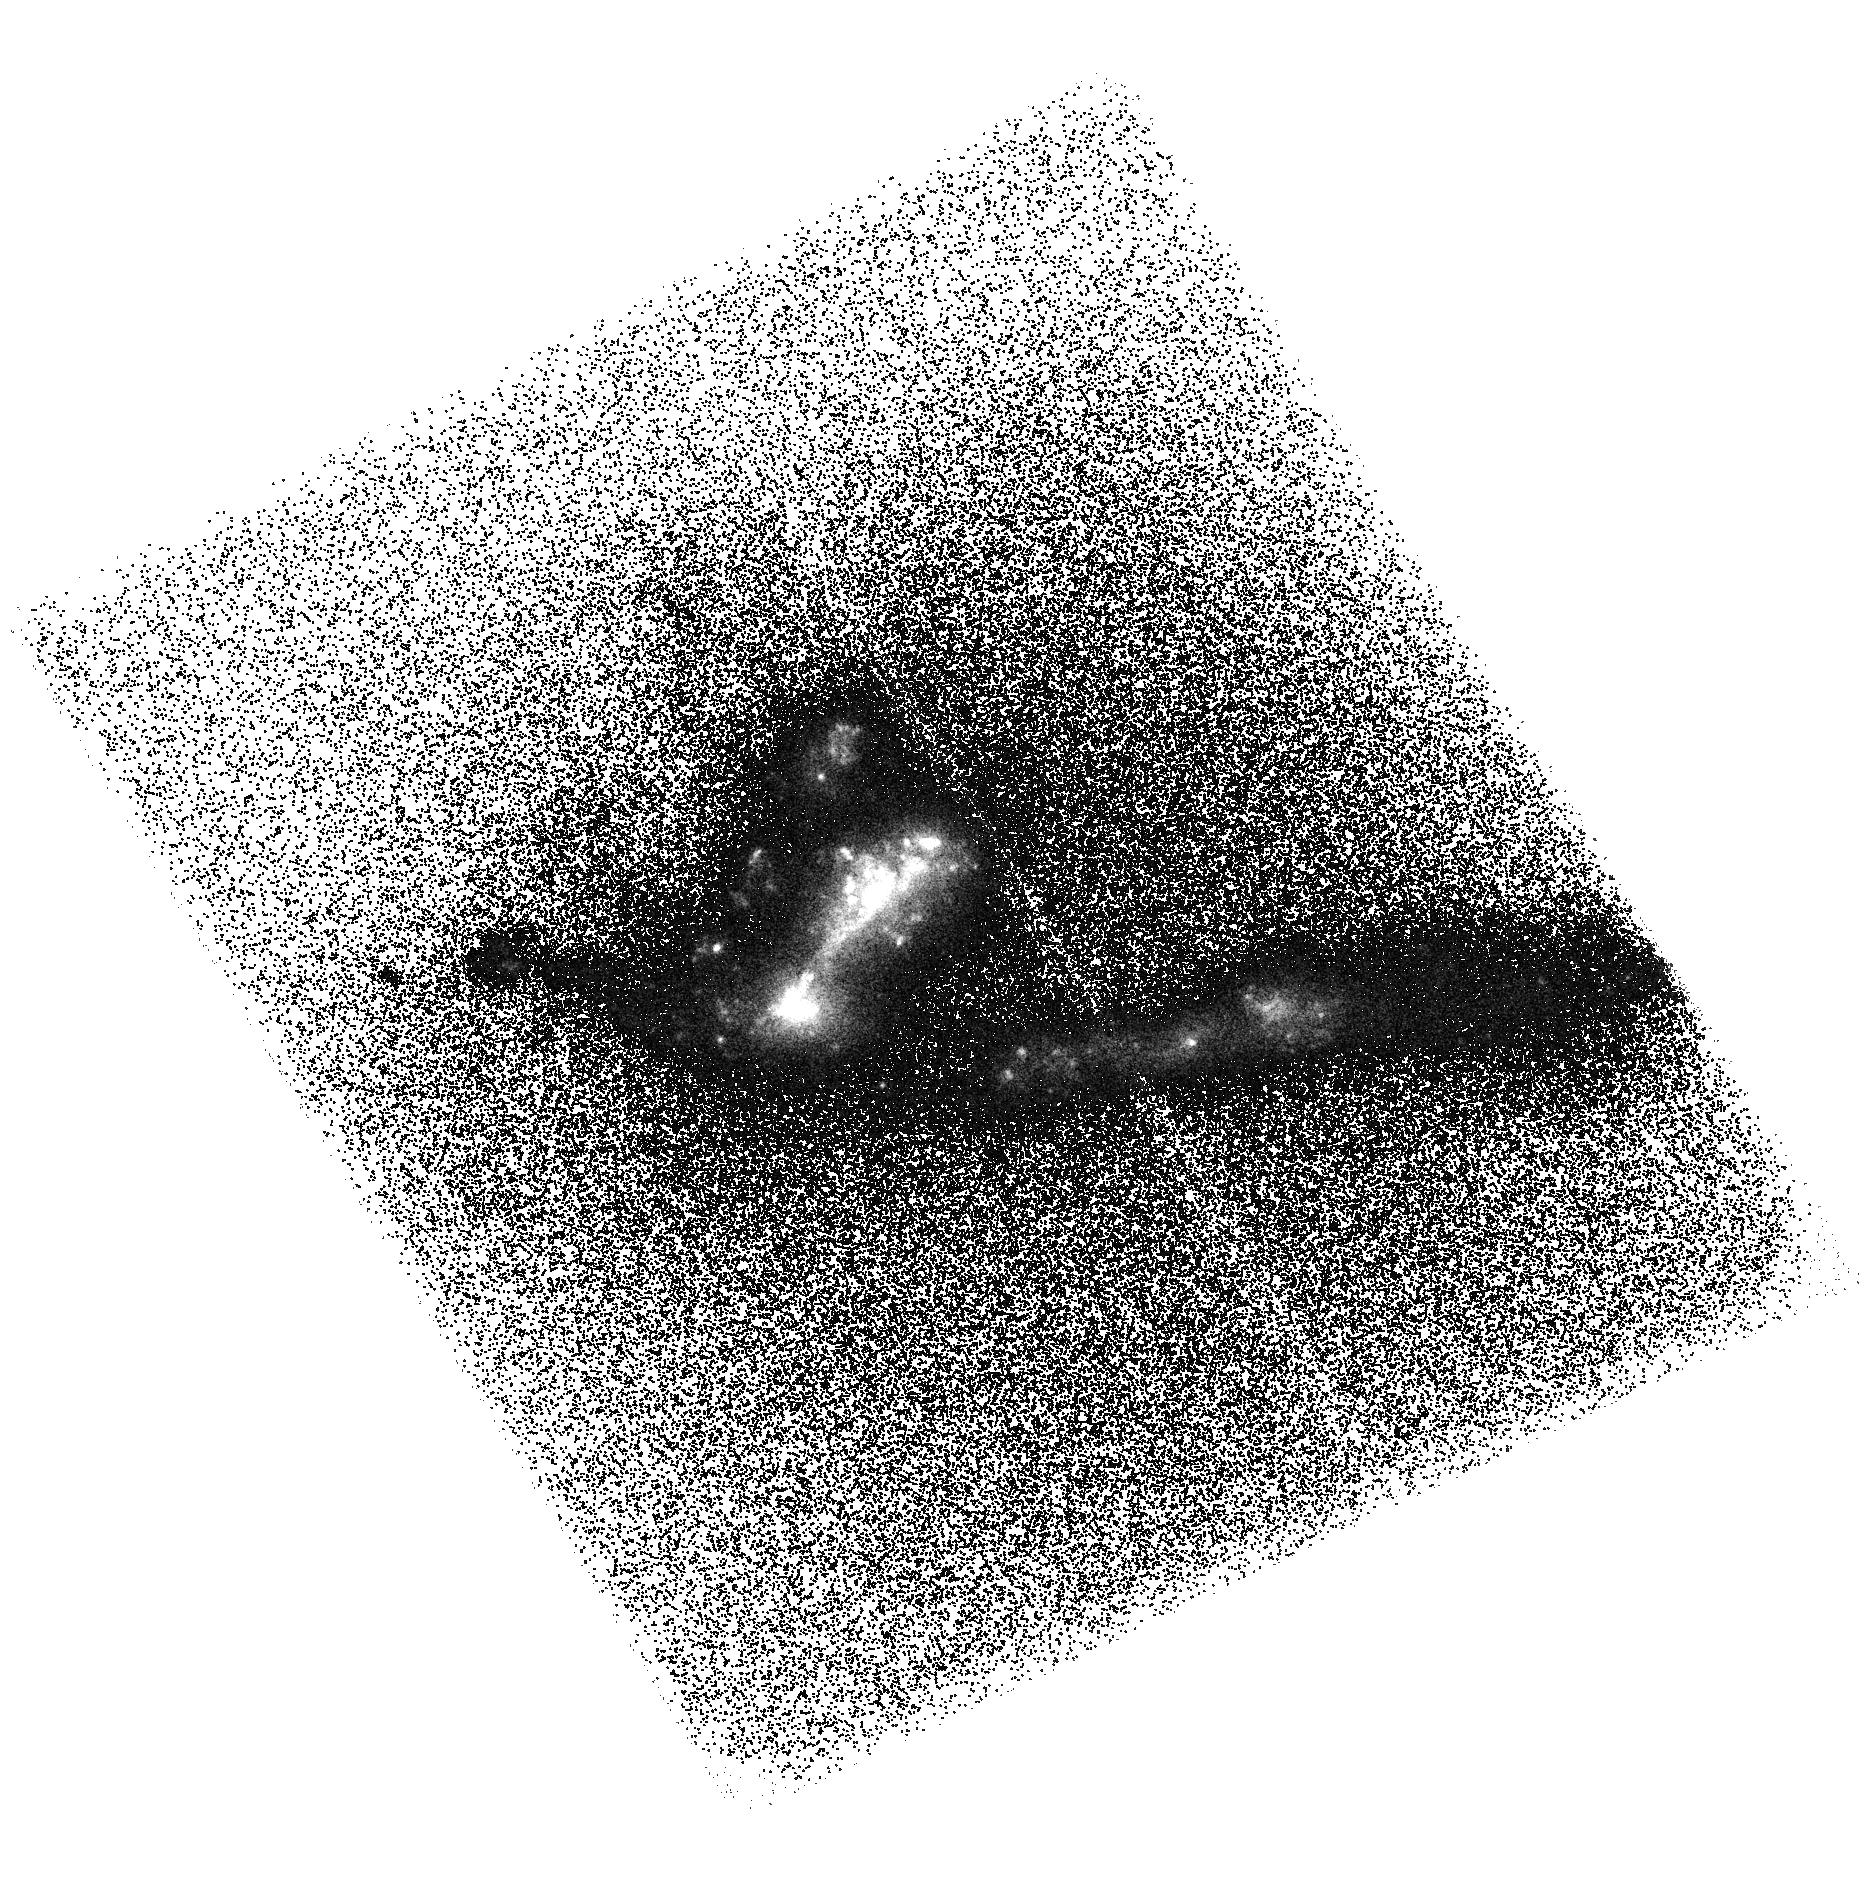
Target: J130728.45+542652.. Instrument: ACS/SBC. Filter: F150LP. Exposure: 44 min. Observation ID: hst_11110_08_acs_sbc_f150lp_j9zp08

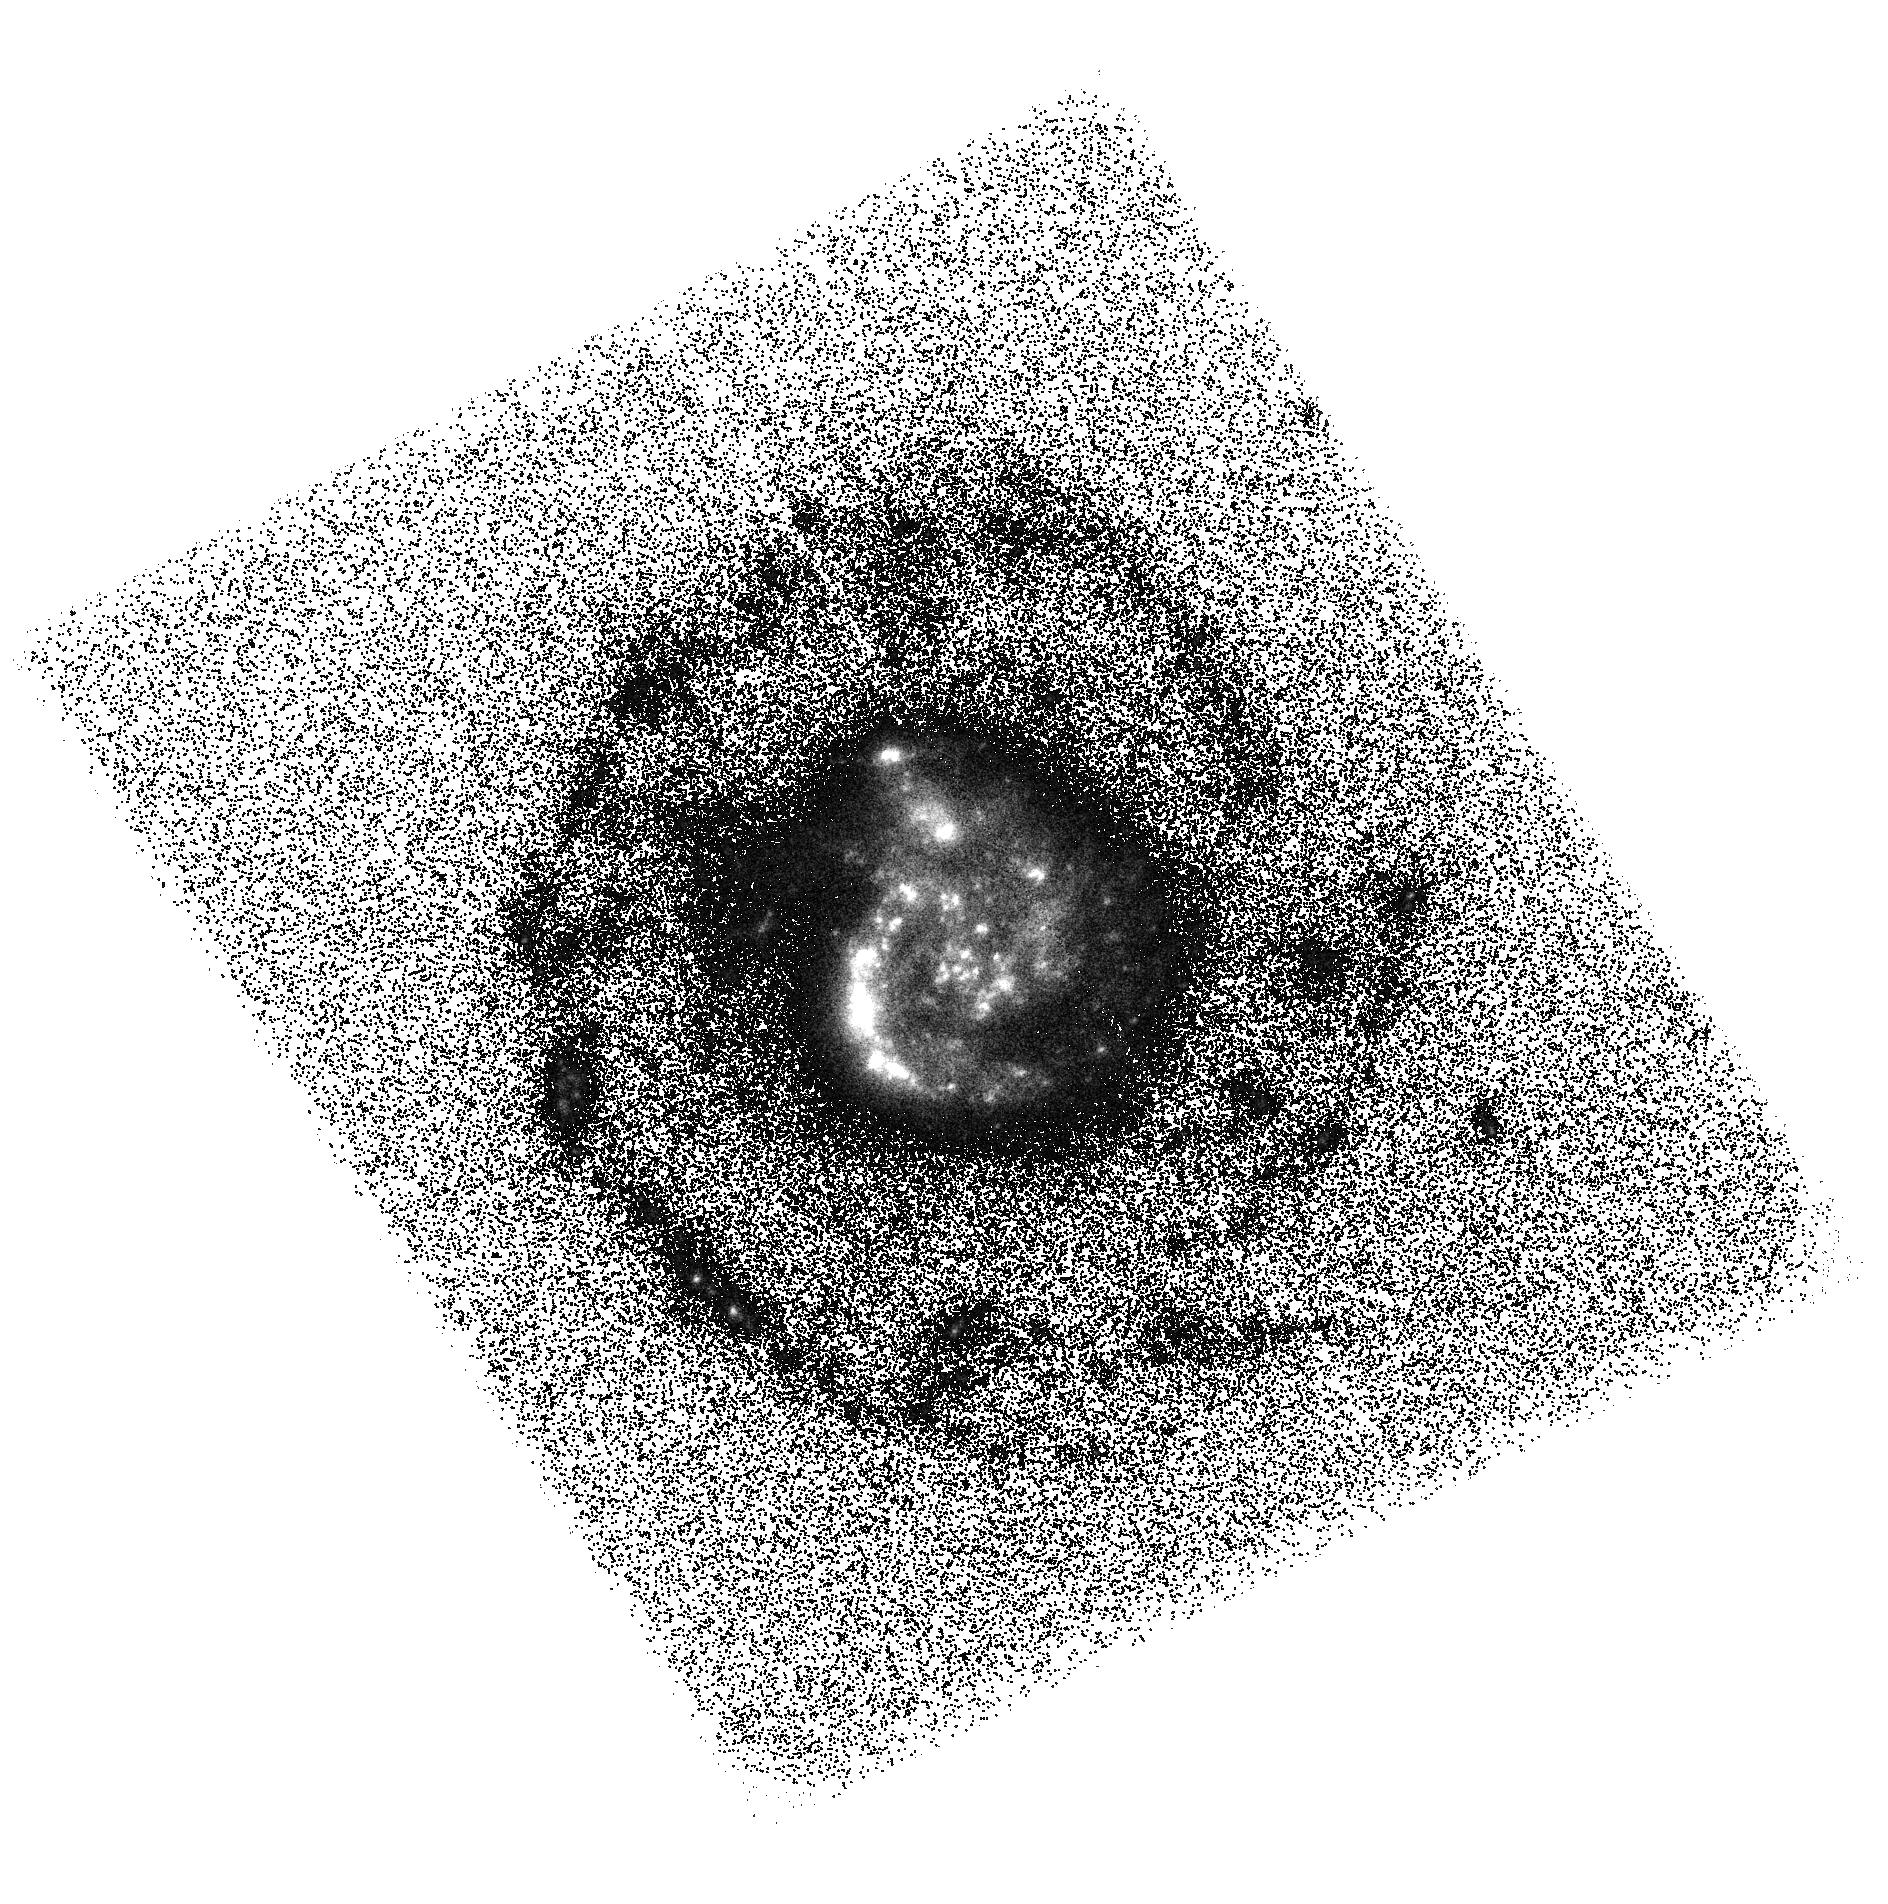
Target: J132109.07+590605.. Instrument: ACS/SBC. Filter: F140LP. Exposure: 44 min. Observation ID: hst_11110_14_acs_sbc_f140lp_j9zp14

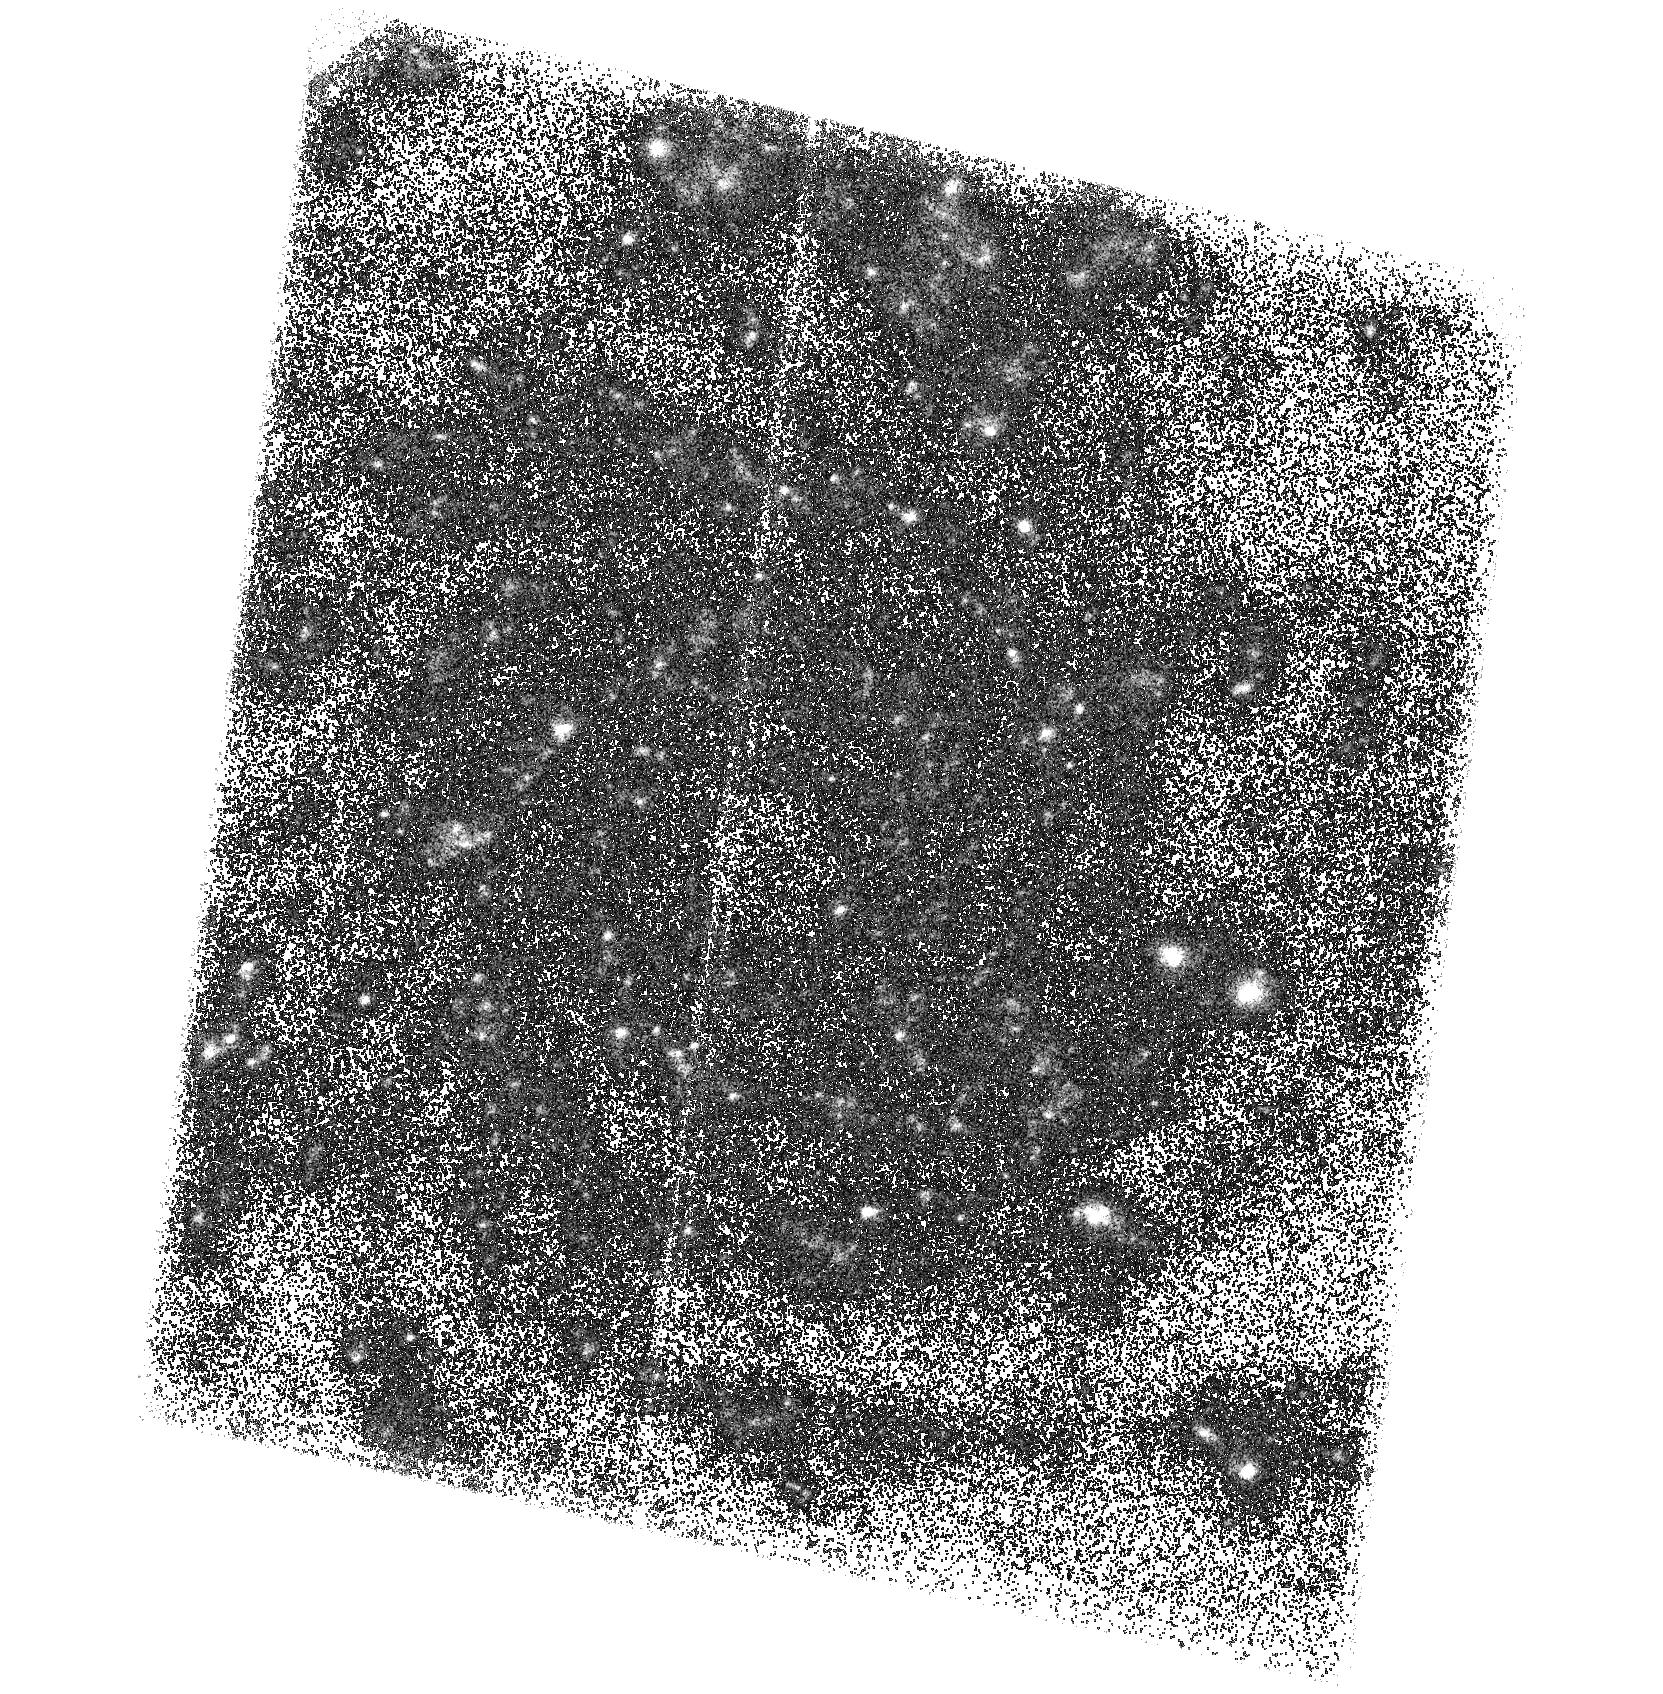
Target: J092238.18+605155.. Instrument: ACS/SBC. Filter: F140LP. Exposure: 45 min. Observation ID: hst_11110_05_acs_sbc_f140lp_j9zp05

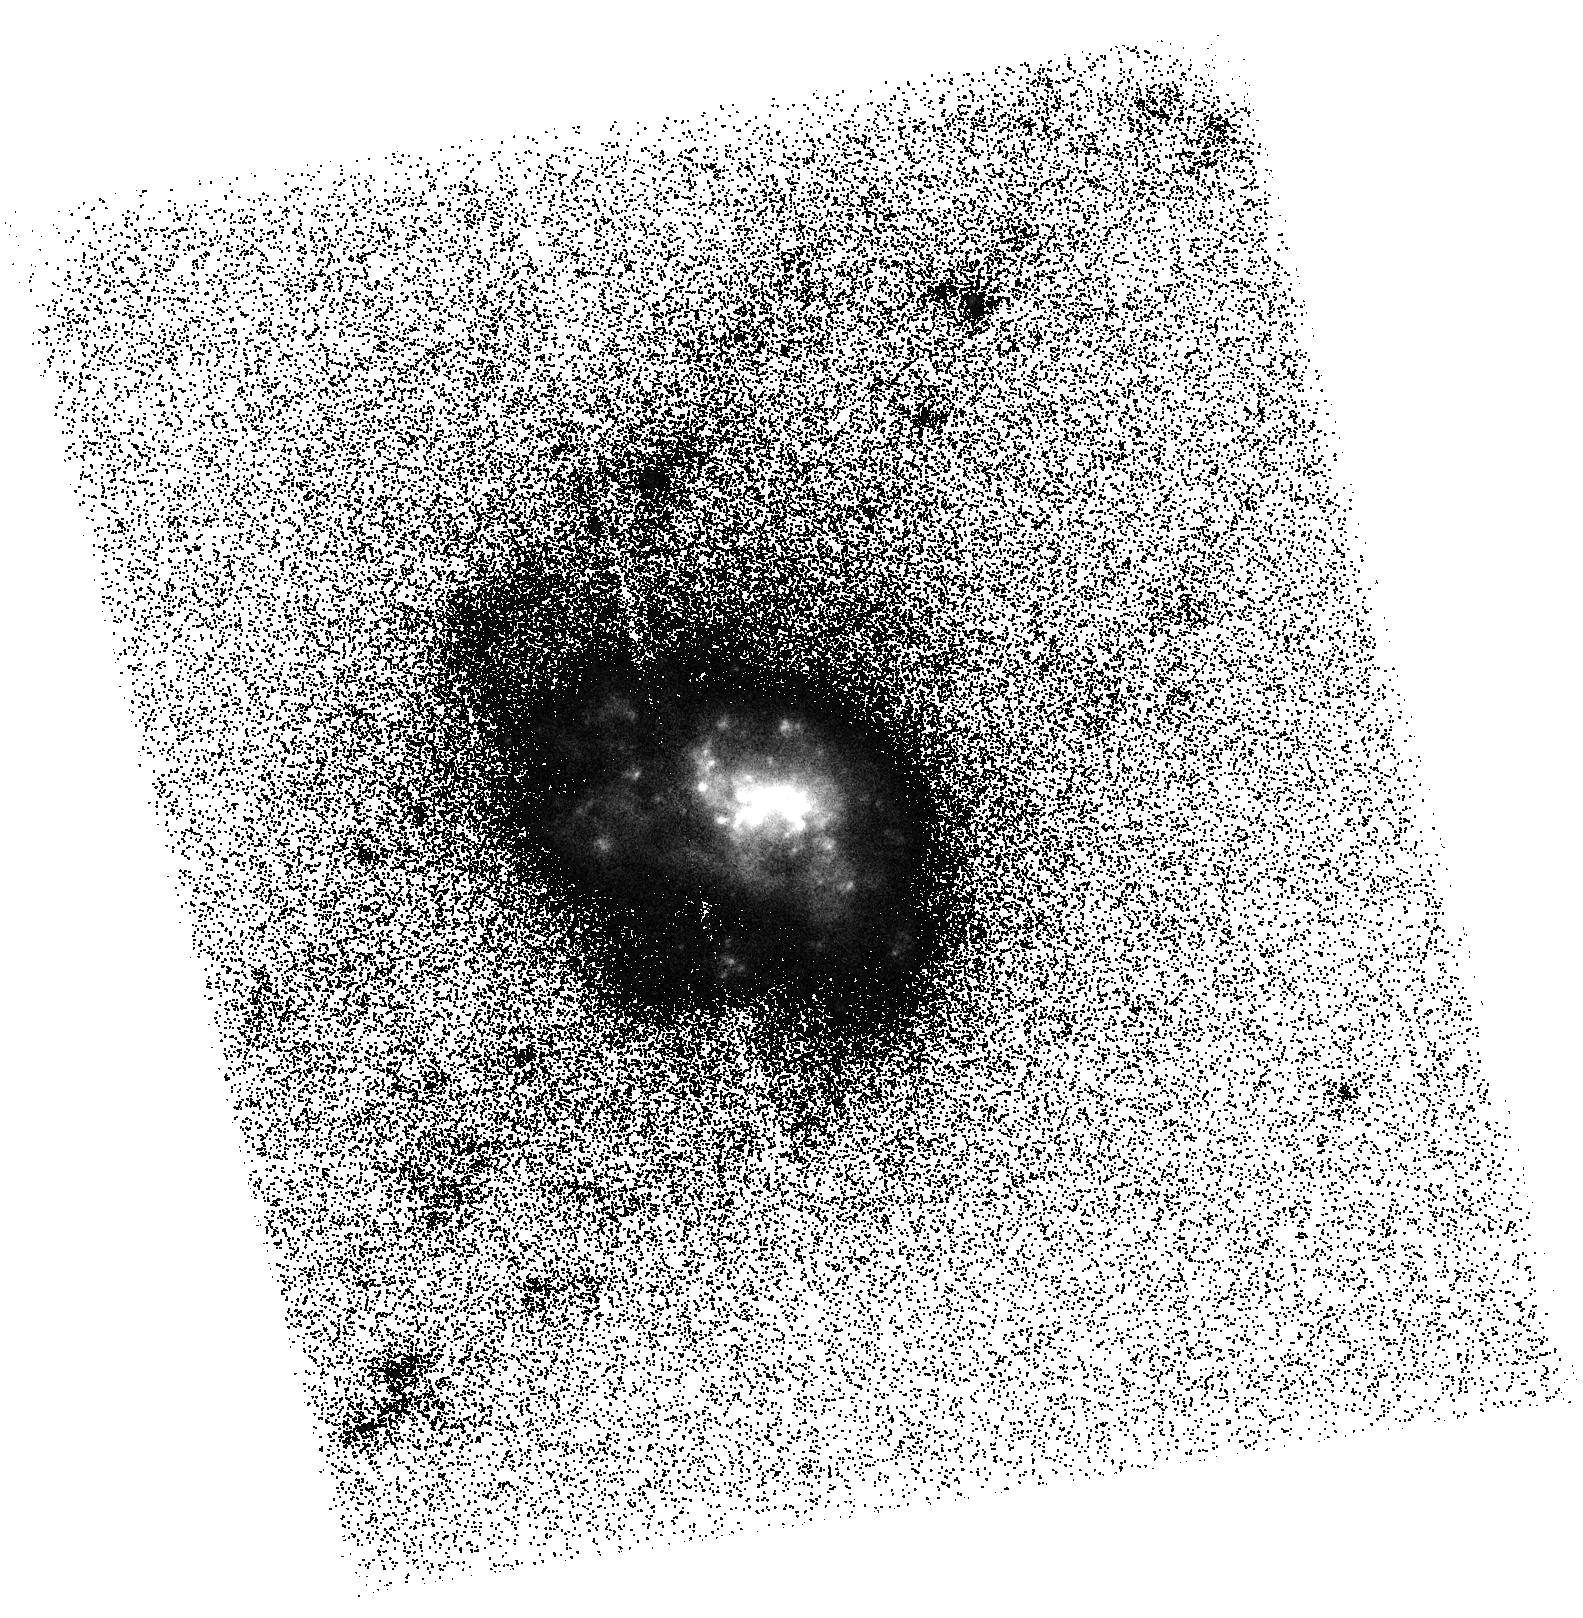
Target: J104351.47+554542.. Instrument: ACS/SBC. Filter: F140LP. Exposure: 44 min. Observation ID: hst_11110_15_acs_sbc_f140lp_j9zp15

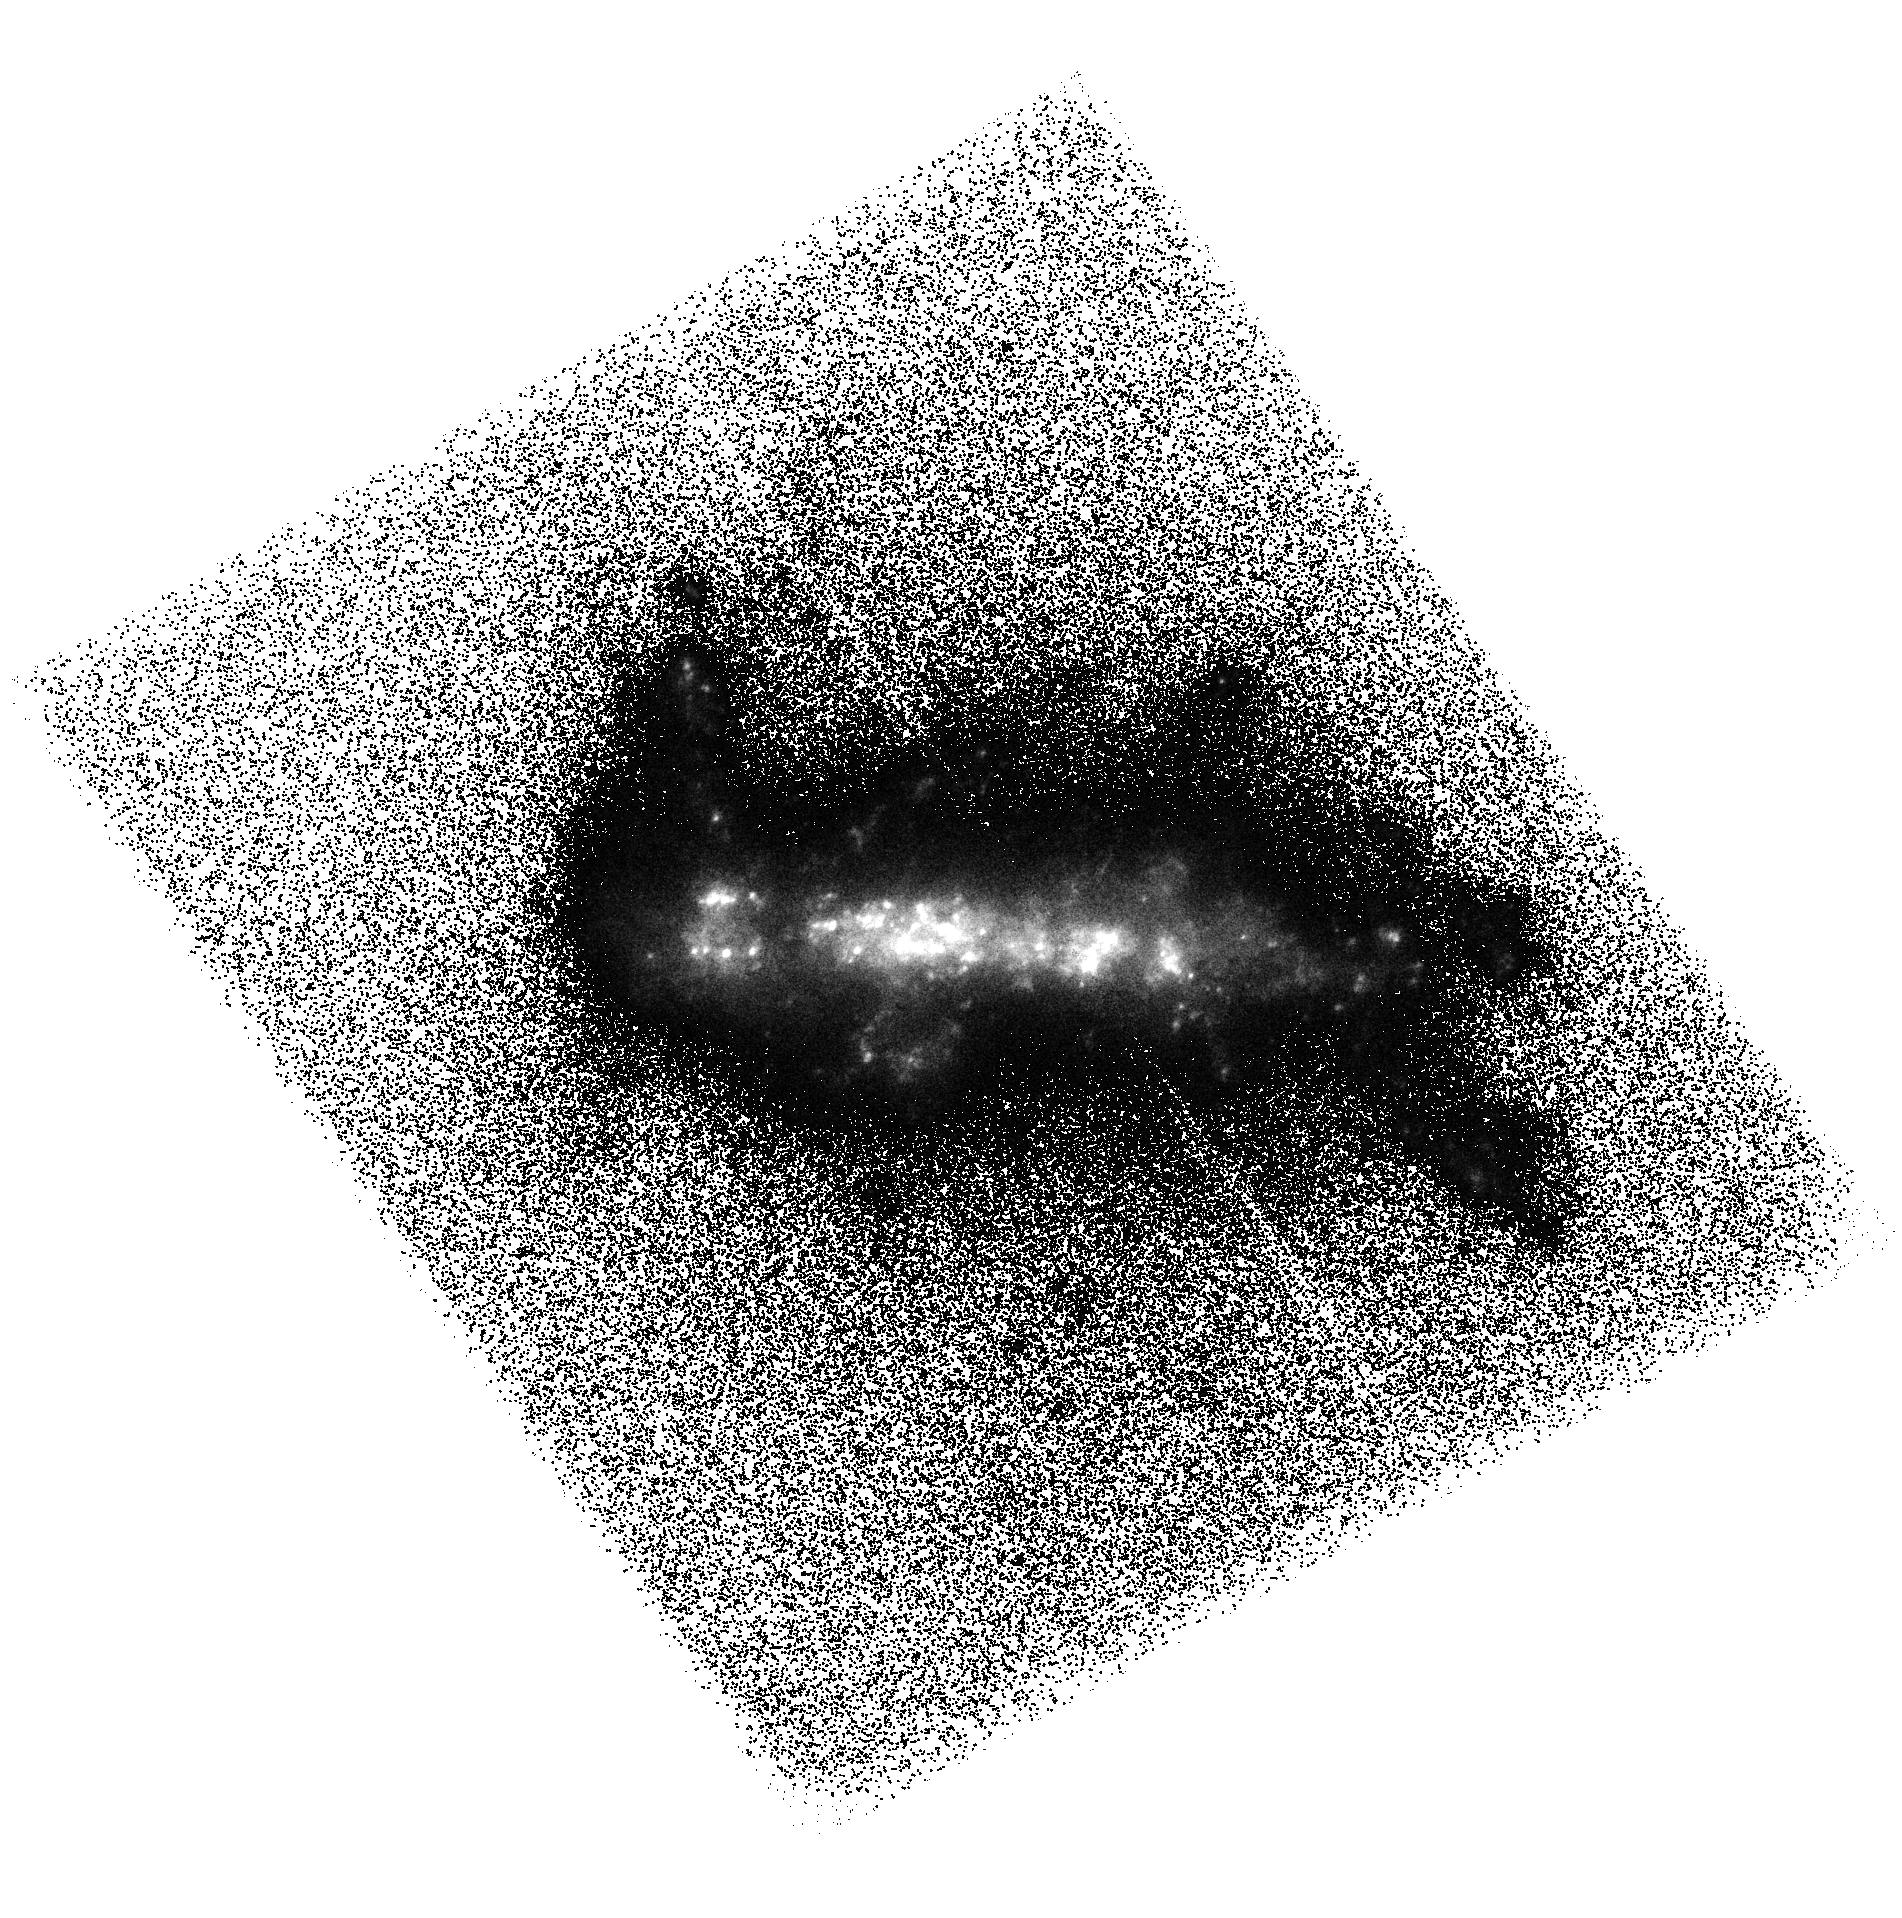
Target: J132553.81+571516.. Instrument: ACS/SBC. Filter: F140LP. Exposure: 44 min. Observation ID: hst_11110_01_acs_sbc_f140lp_j9zp01

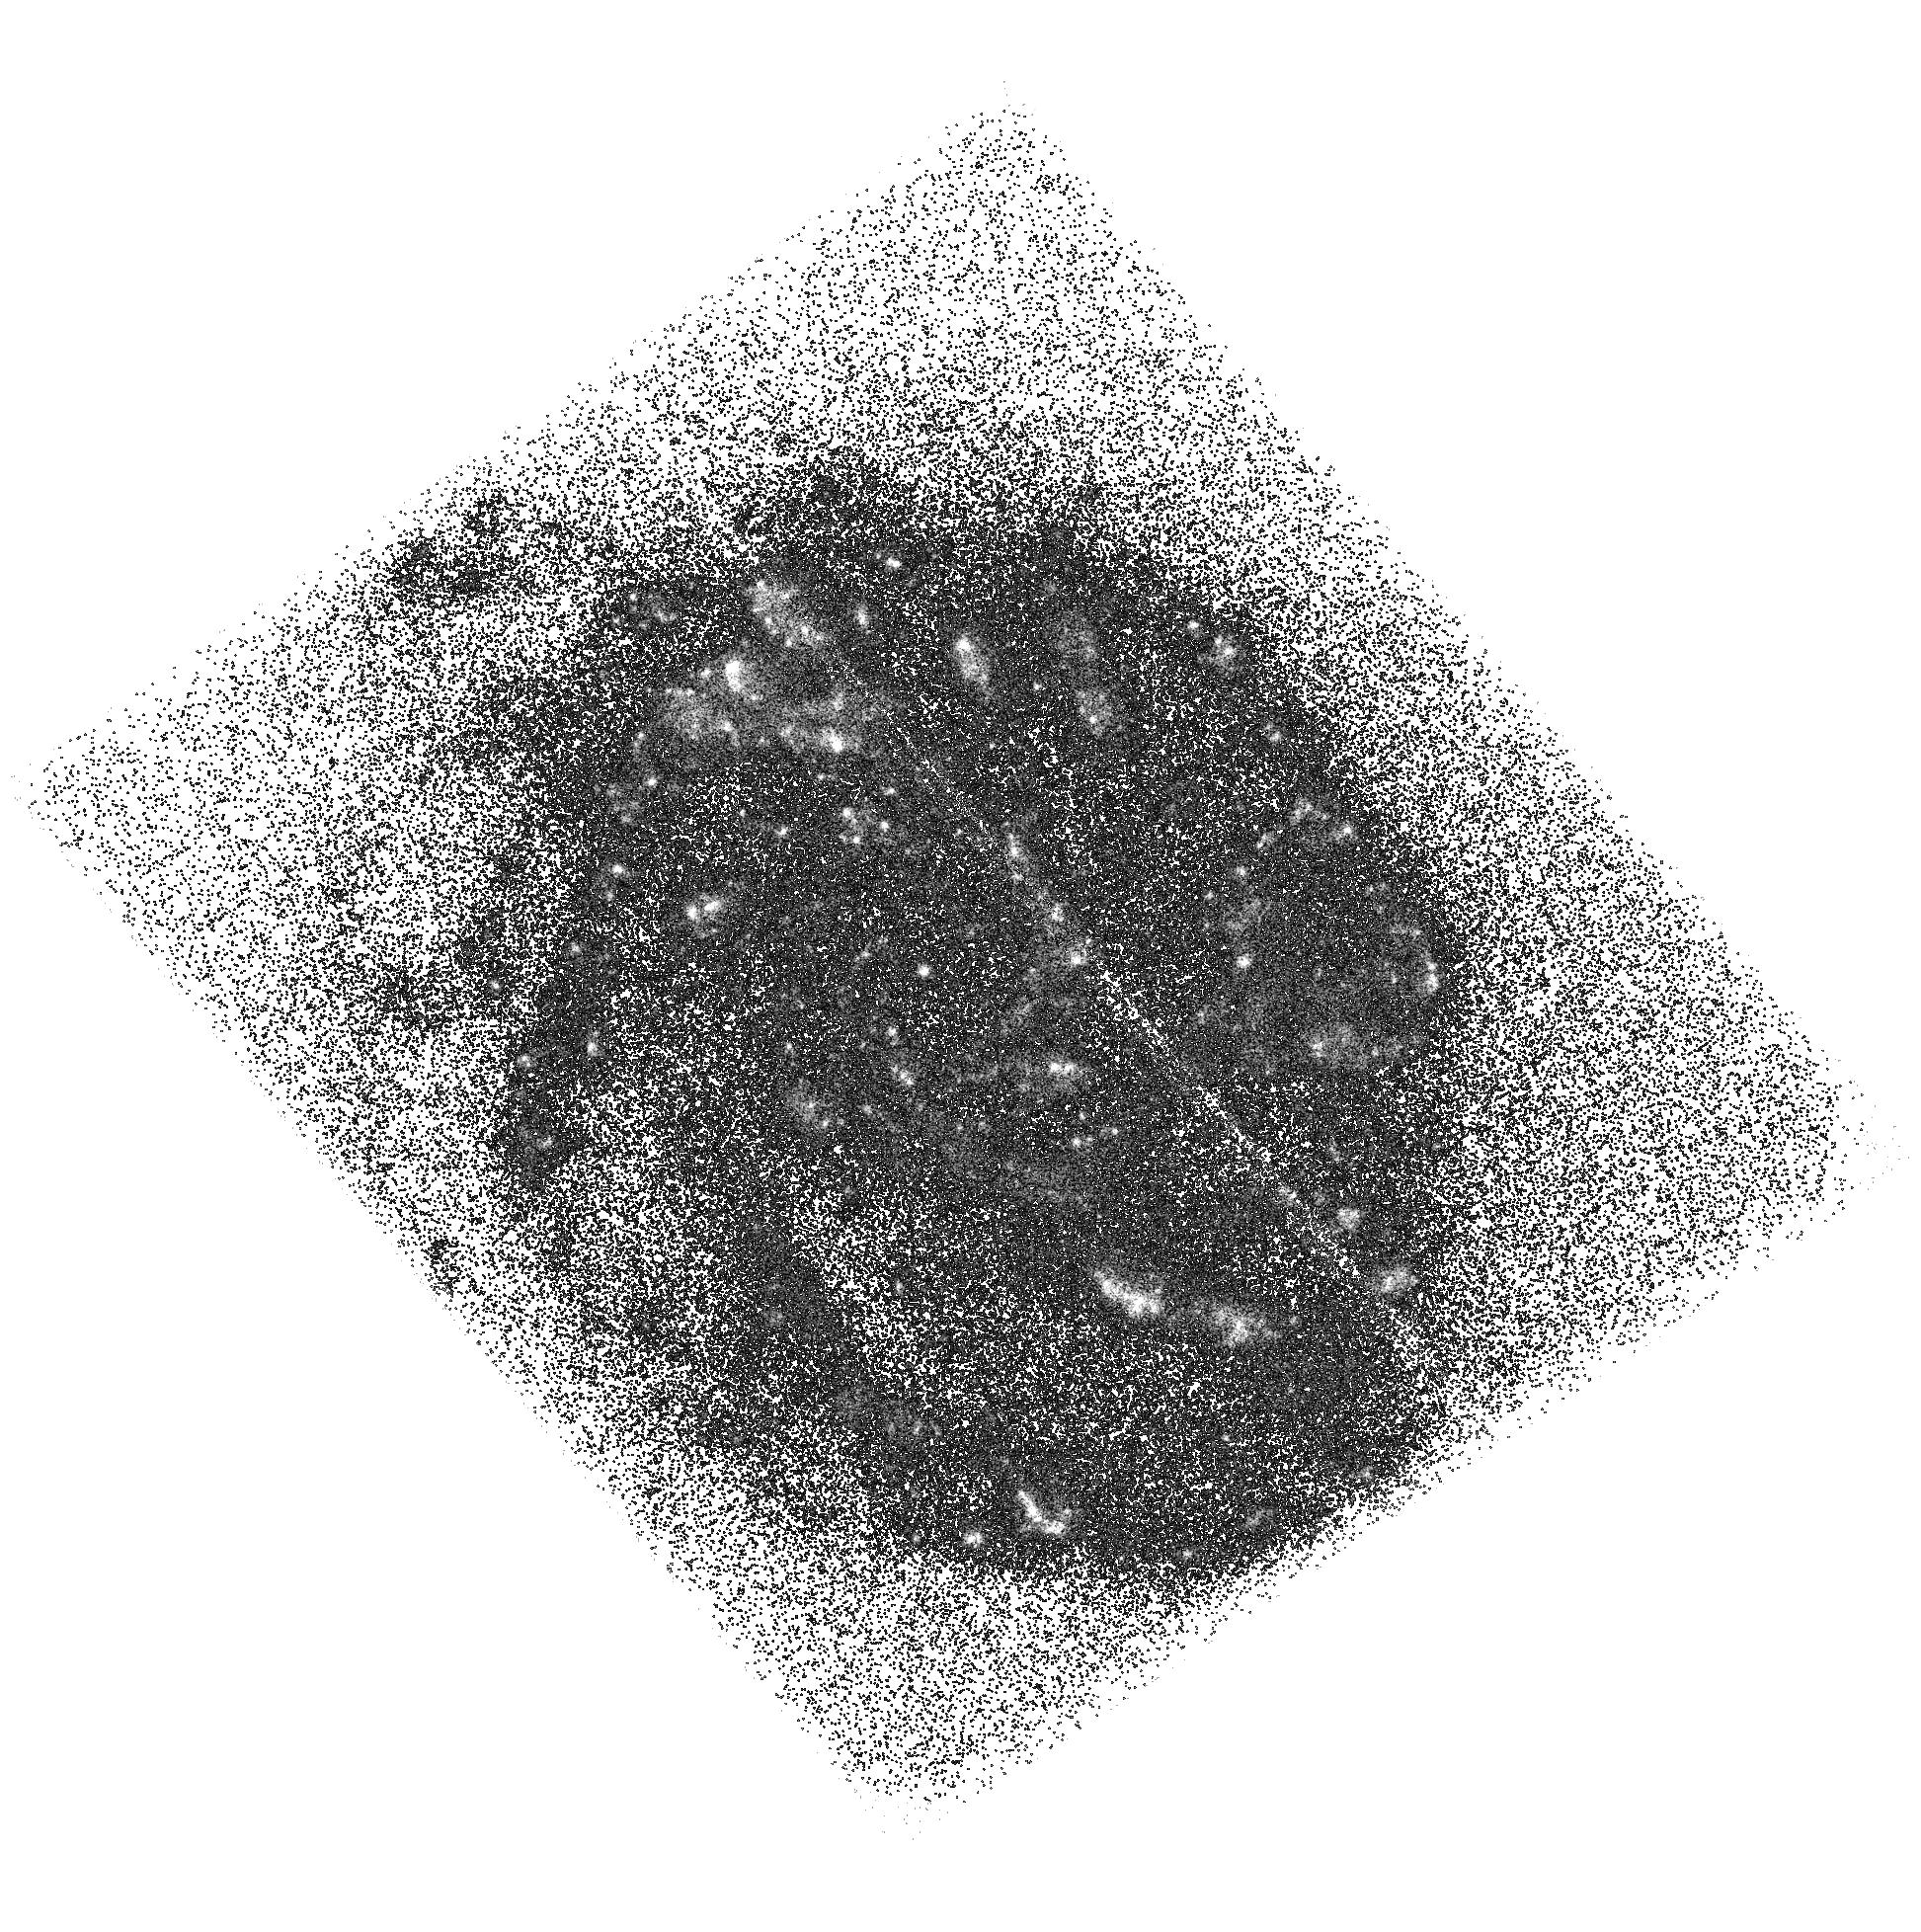
Target: J134813.32+544750.. Instrument: ACS/SBC. Filter: F150LP. Exposure: 44 min. Observation ID: hst_11110_10_acs_sbc_f150lp_j9zp10

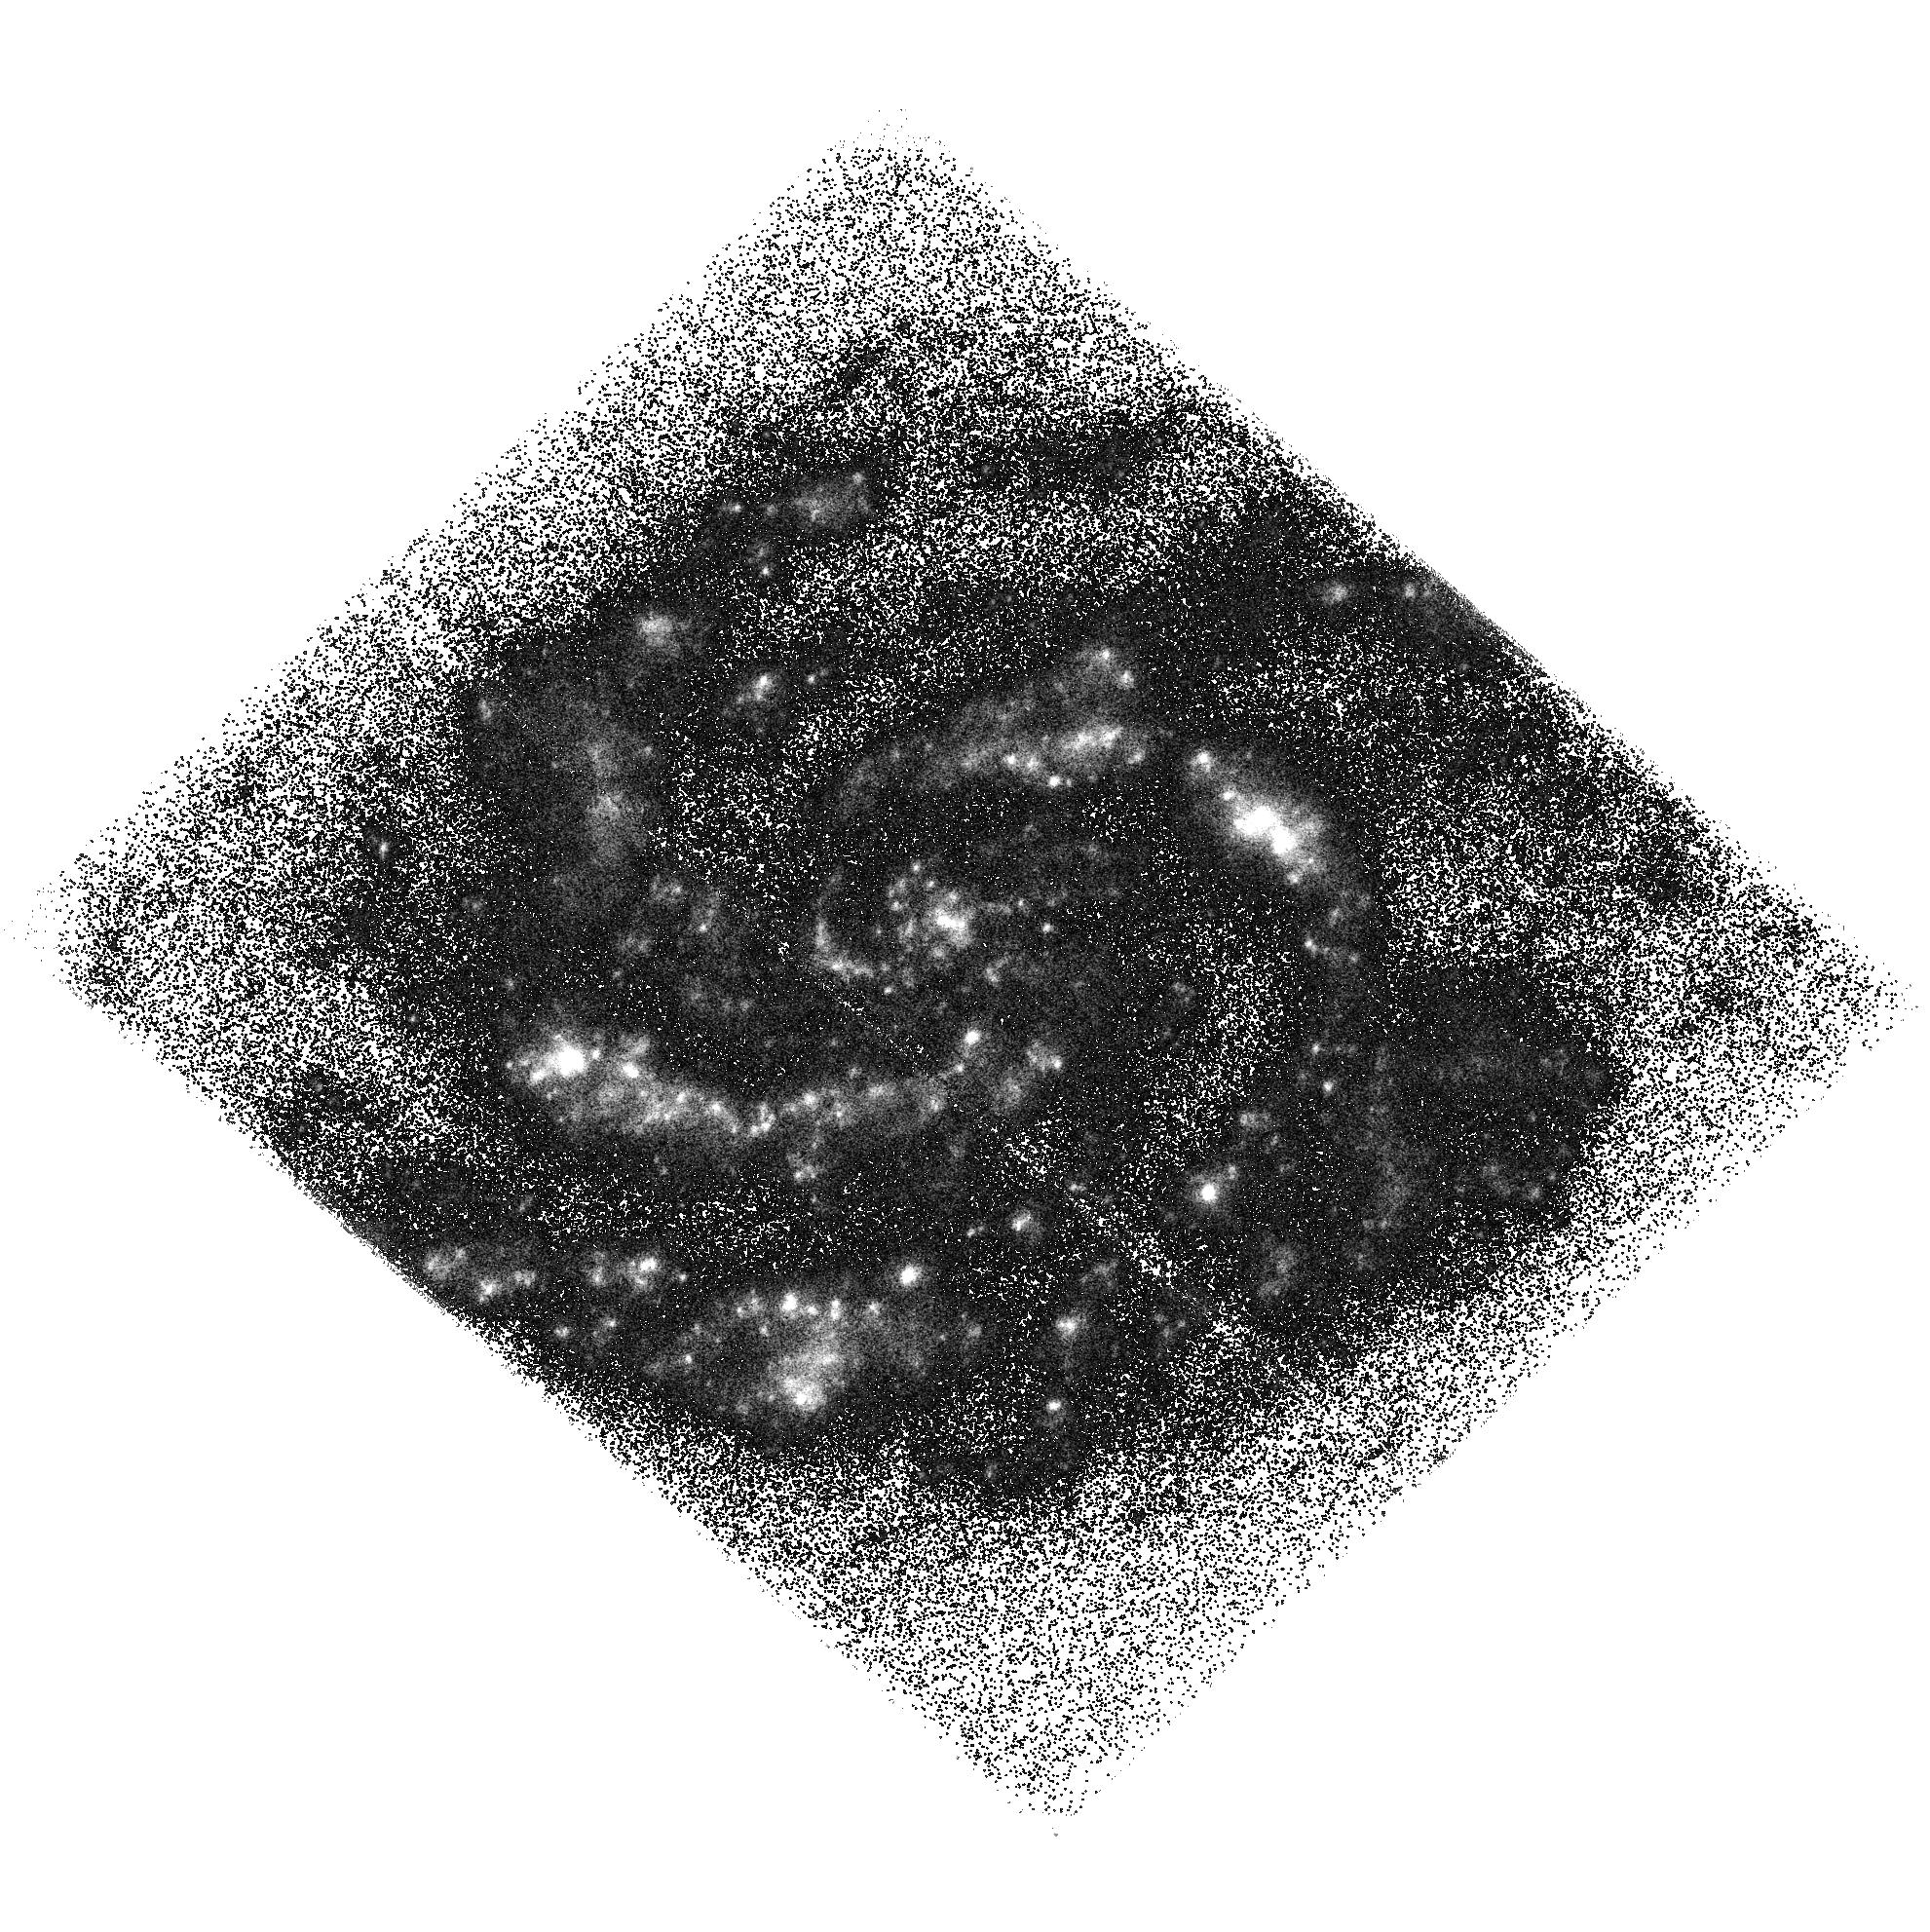
Target: J125203.54+514048.. Instrument: ACS/SBC. Filter: F140LP. Exposure: 44 min. Observation ID: hst_11110_03_acs_sbc_f140lp_j9zp03

Searching for Lyman alpha Emission from FUSE Lyman Continuum Candidates (PI: McCandliss, Stephan Robert)

We have recently been granted time on FUSE to characterize the escape fraction of hydrogen Lyman continuum (Lyc) photons from a morphologically diverse set of star forming galaxies. The FUSE program is designed to provide ~ 5 sigma detections of Lyc photons emitted from star forming galaxies with escape fractions ~5%. With this proposal we seek hydrogen Lyman alpha (Lya) observations of a representative subset of the FUSE program targets to constrain the observational relationship between Lyc, Lya, and hydrogen Balmer line emission in these systems. Such observations explore the detailed balance between the simple optically thin (Case A) and optically thick (Case B) limits in recombination theory. The ultimate goal of this program is to quantify the relationship between escaping Lya and Lyc emission and the first structures that form in the early universe.